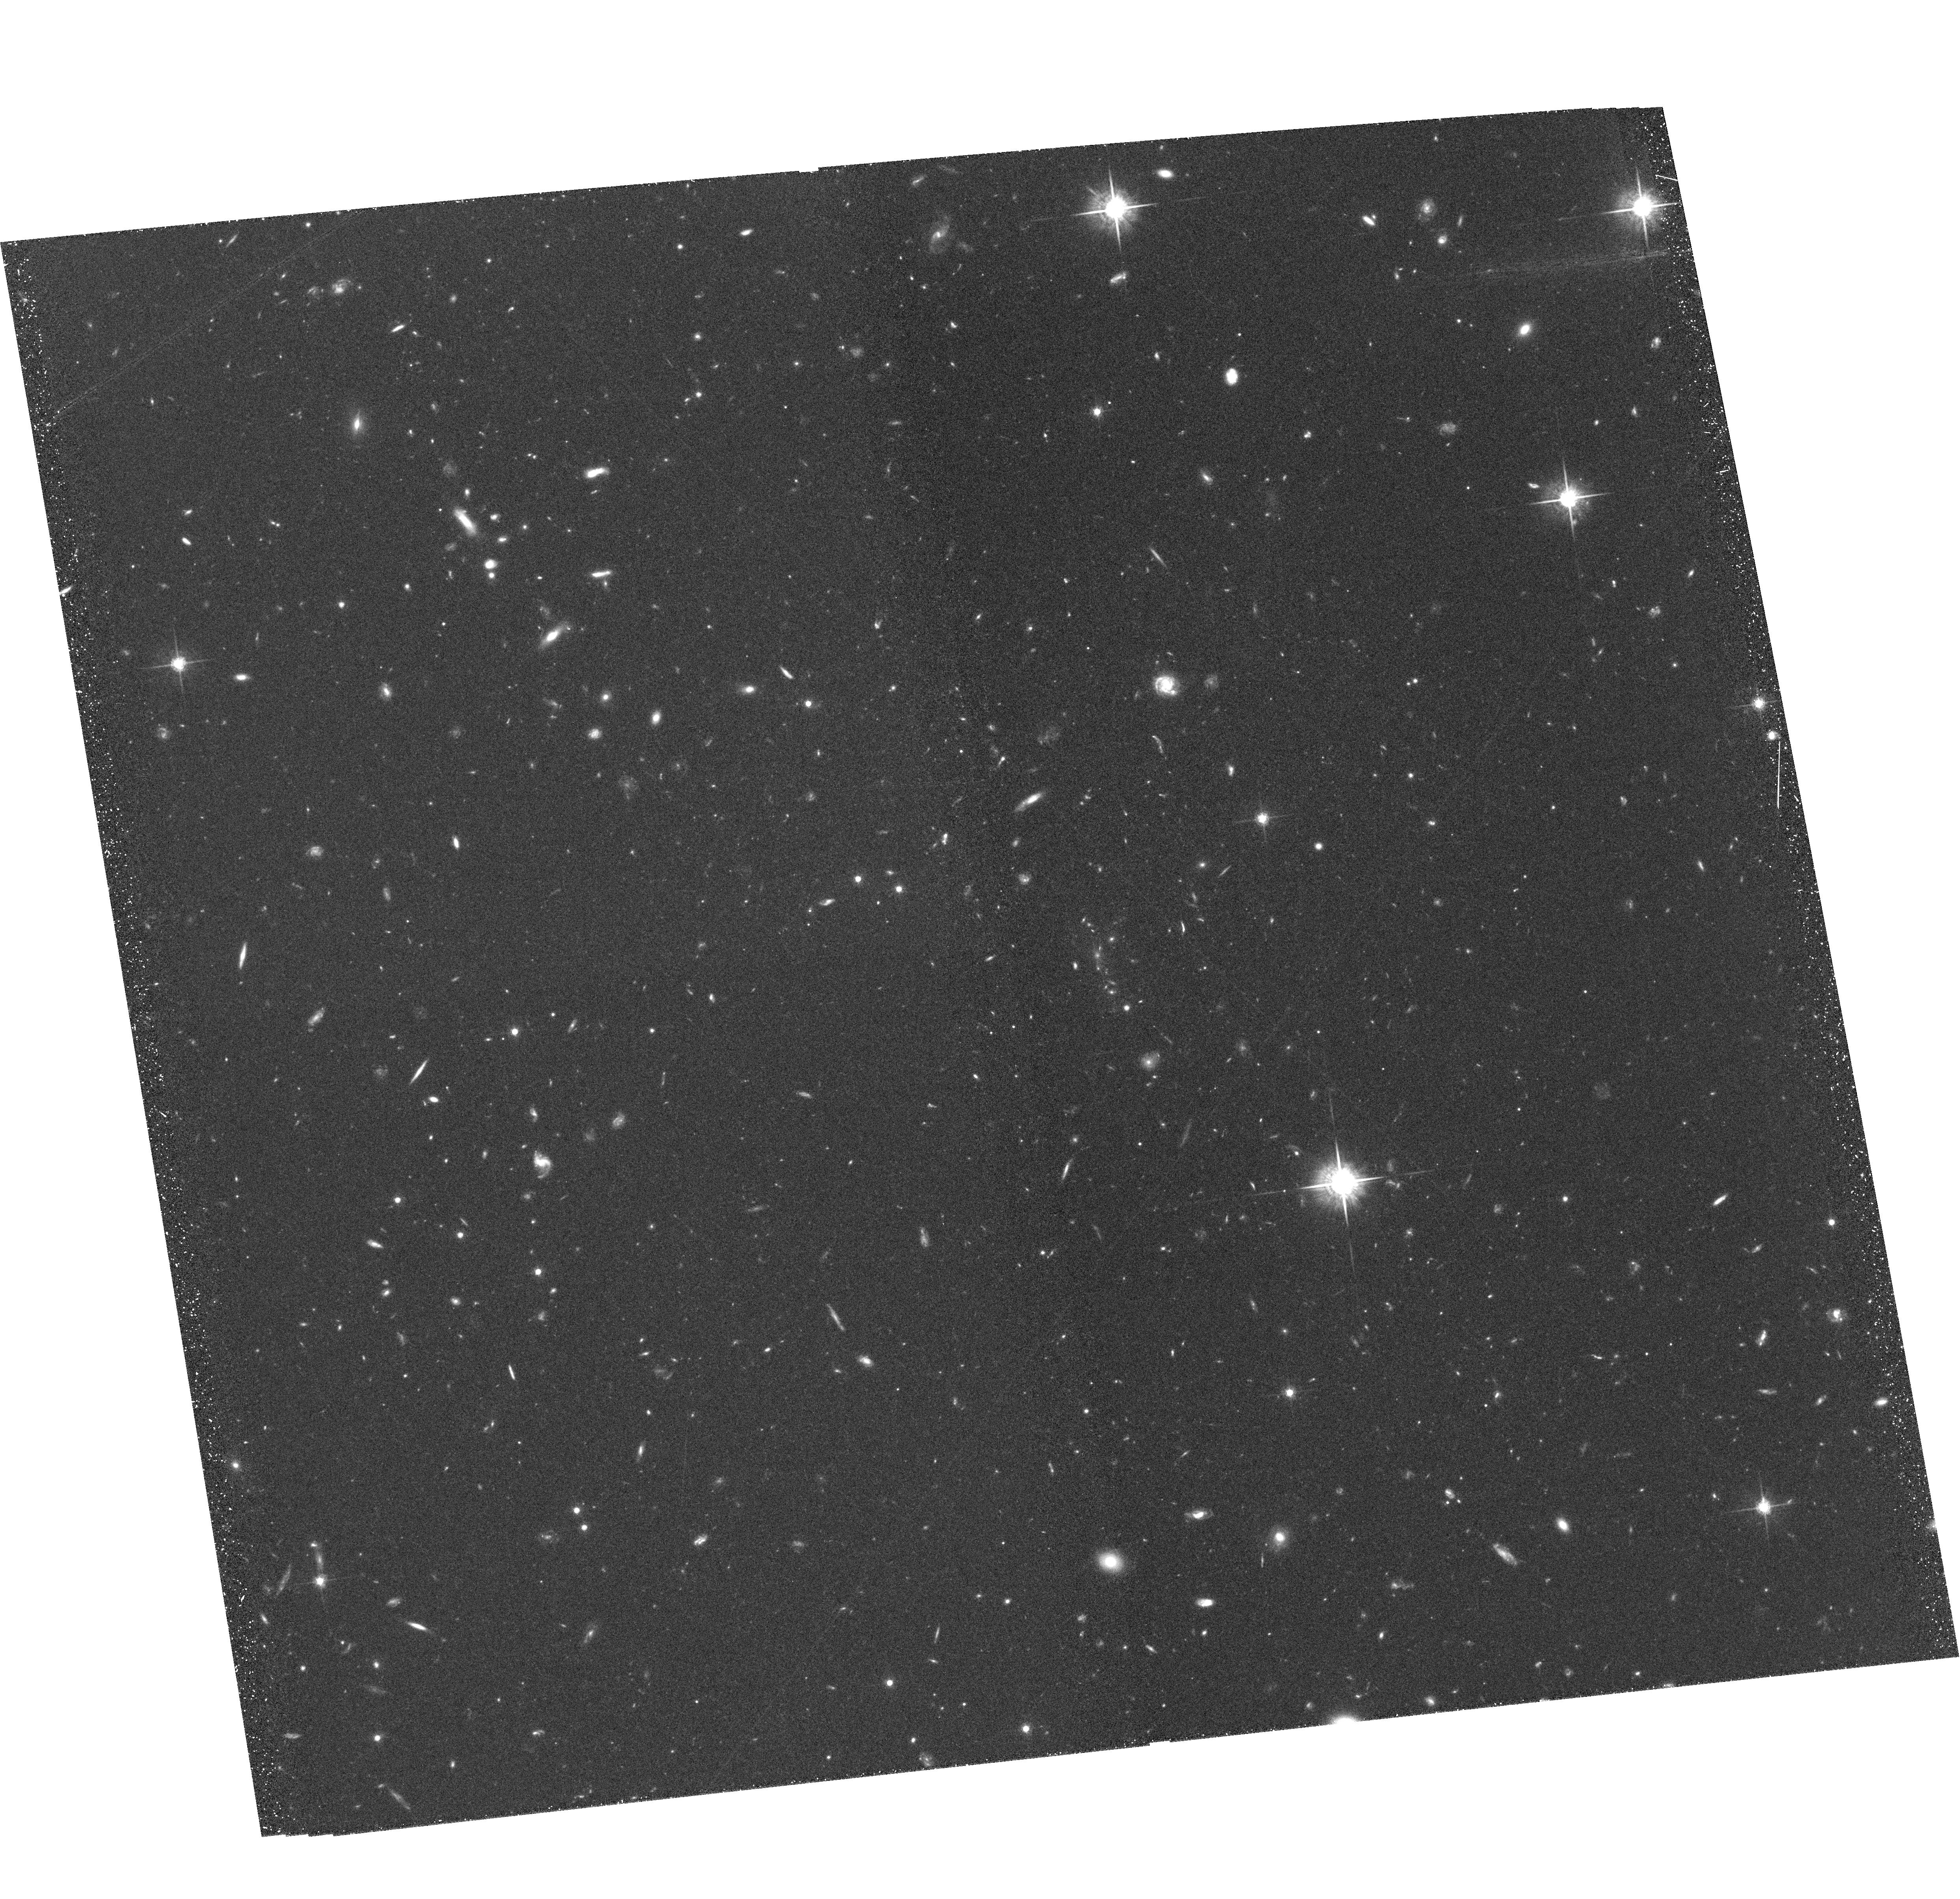
Target: XMMUJ2235. Instrument: ACS/WFC. Filter: F775W. Exposure: 1.4 h. Observation ID: hst_10698_51_acs_wfc_f775w_j9ba51

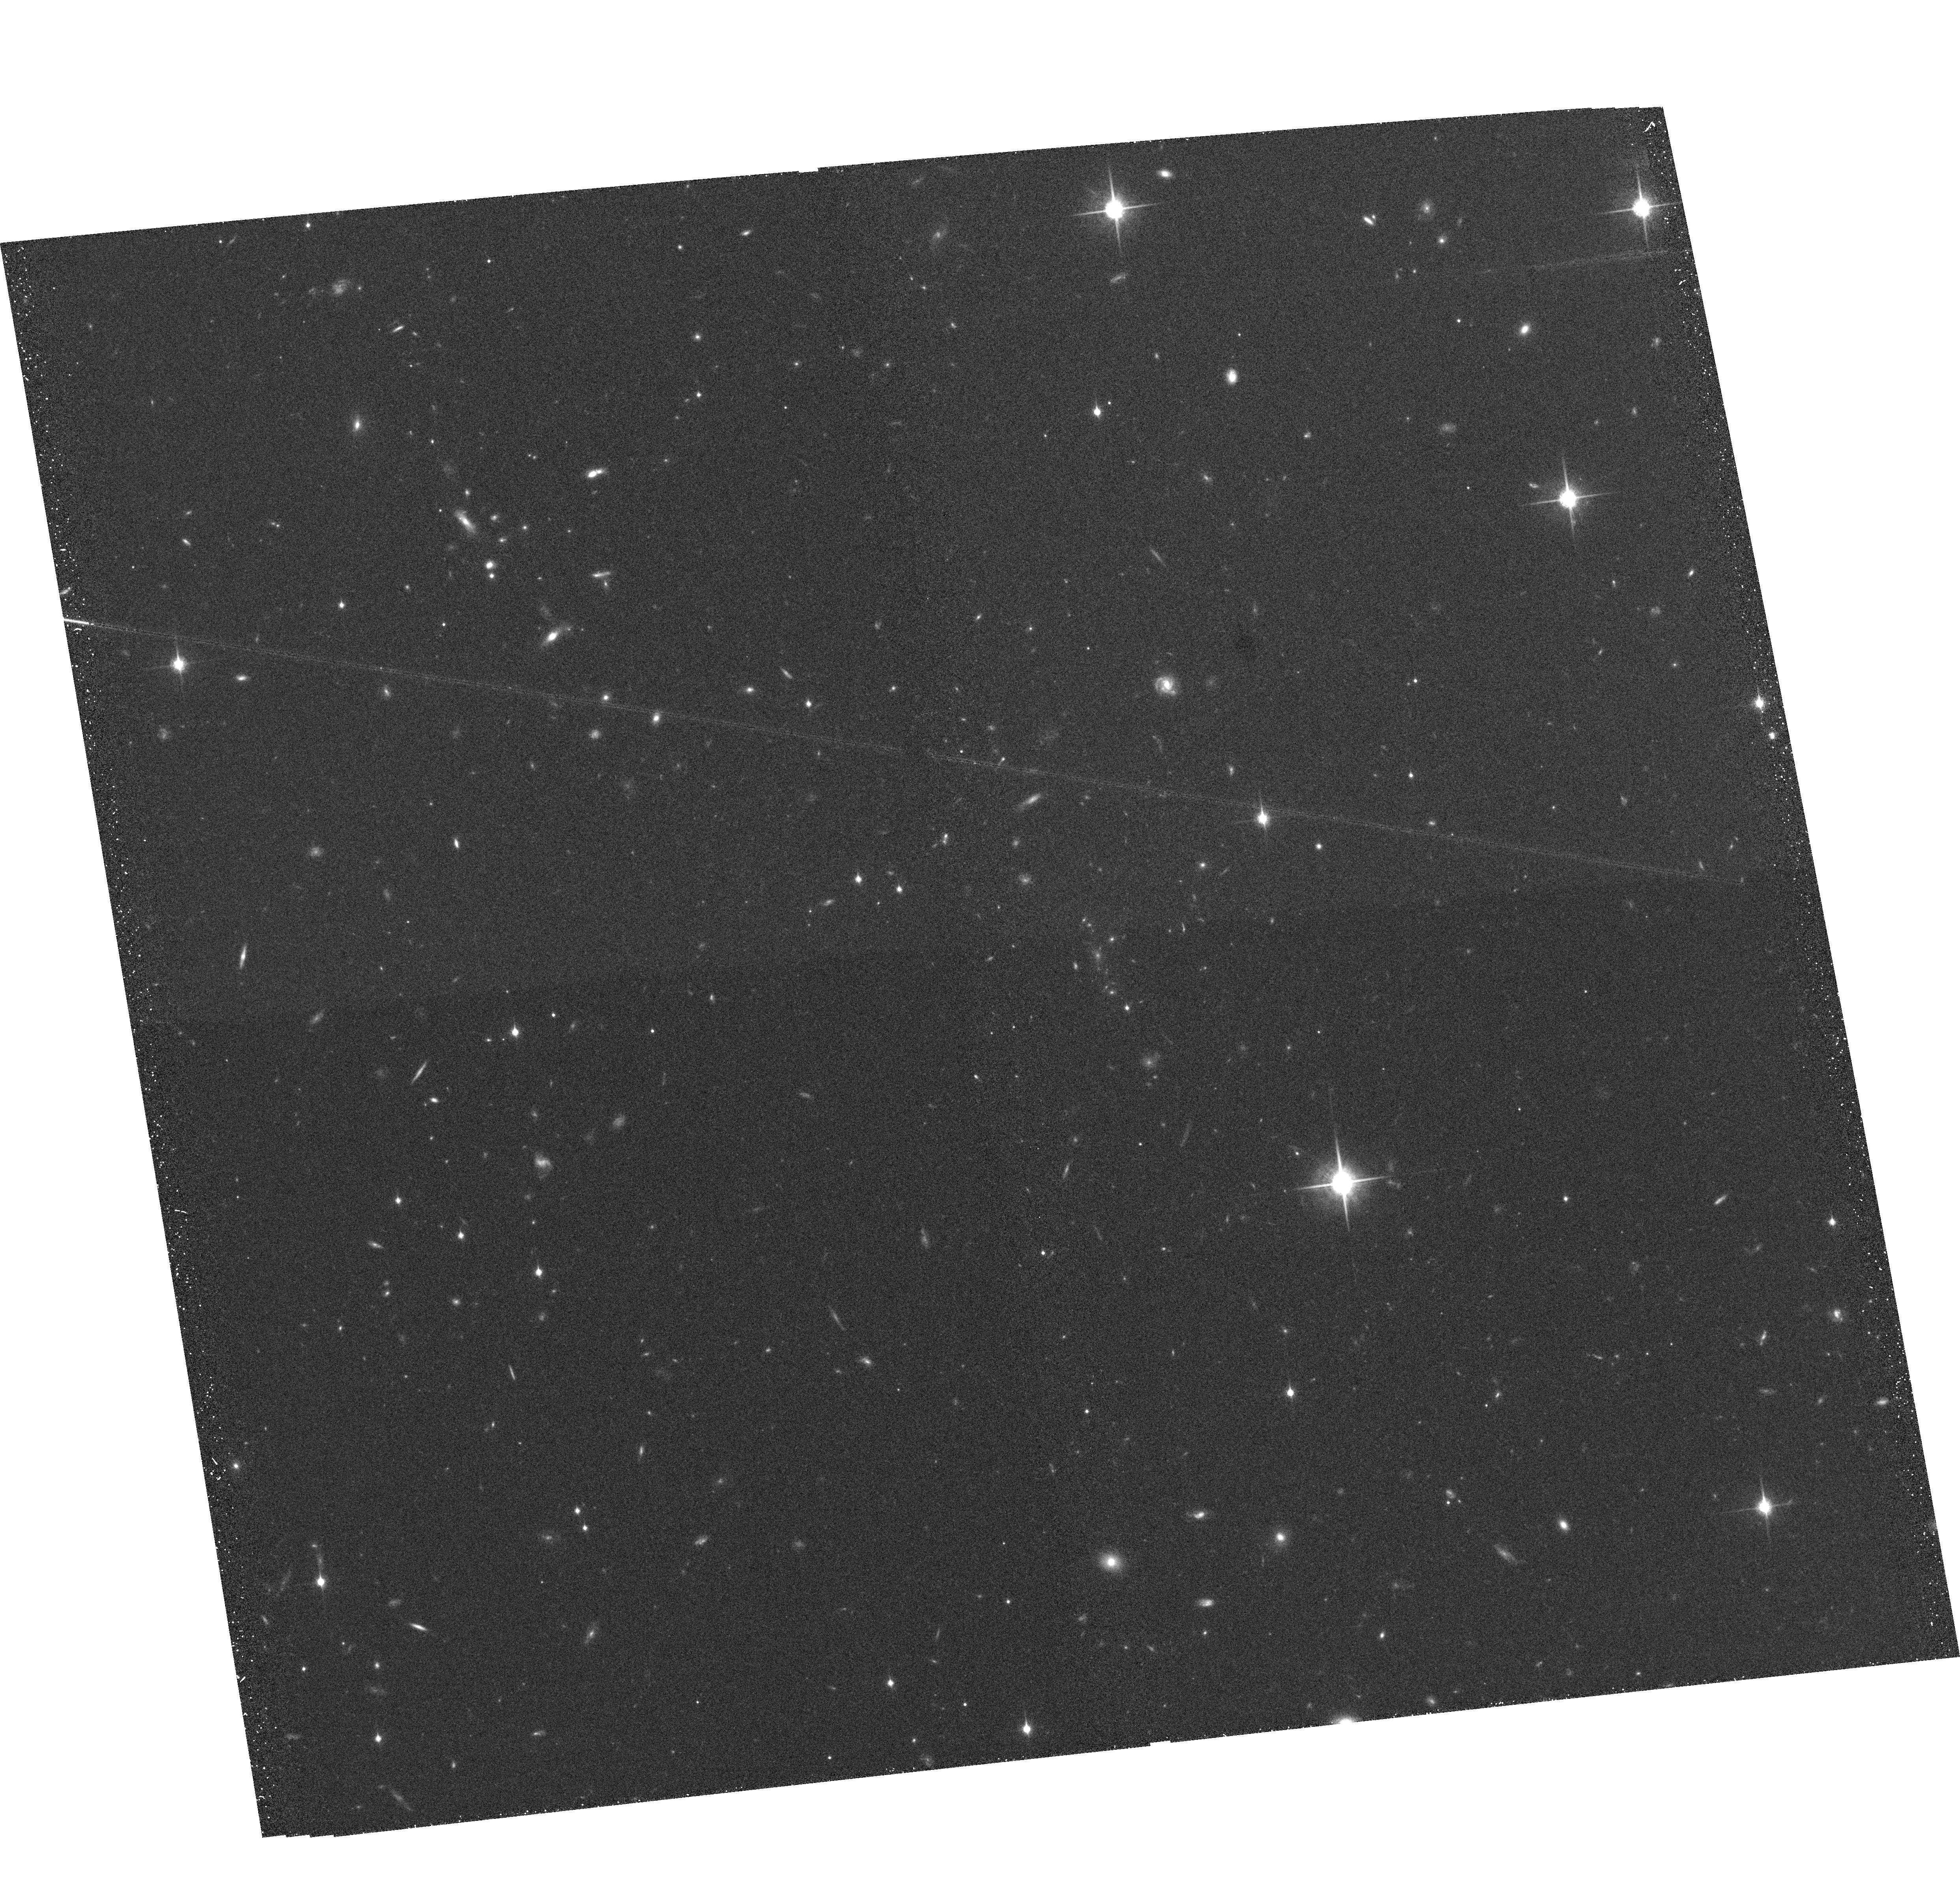
Target: XMMUJ2235. Instrument: ACS/WFC. Filter: F850LP. Exposure: 37 min. Observation ID: hst_10698_51_acs_wfc_f850lp_j9ba51

ACS Imaging of Galaxy Cluster XMMUJ2235.3-2557 at z=1.4 (PI: Ford, Holland)

We will obtain ACS I-band (F775W) and z-band (F850LP) observations of the most distant X-ray luminous cluster (z=1.4) currently known. These will complement forthcoming ACS z-band (F850LP) and NICMOS H-band (F160W) imaging awarded in Cycle 14 GO programs (PIs Mullis and Perlmutter) and existing ground-based data (VLT FORS2 R, z and VLT ISAAC J, Ks). These deep, multiband images will allow us to characterize the galaxy populations in high-density environments at the largest lookback times accessible to date.